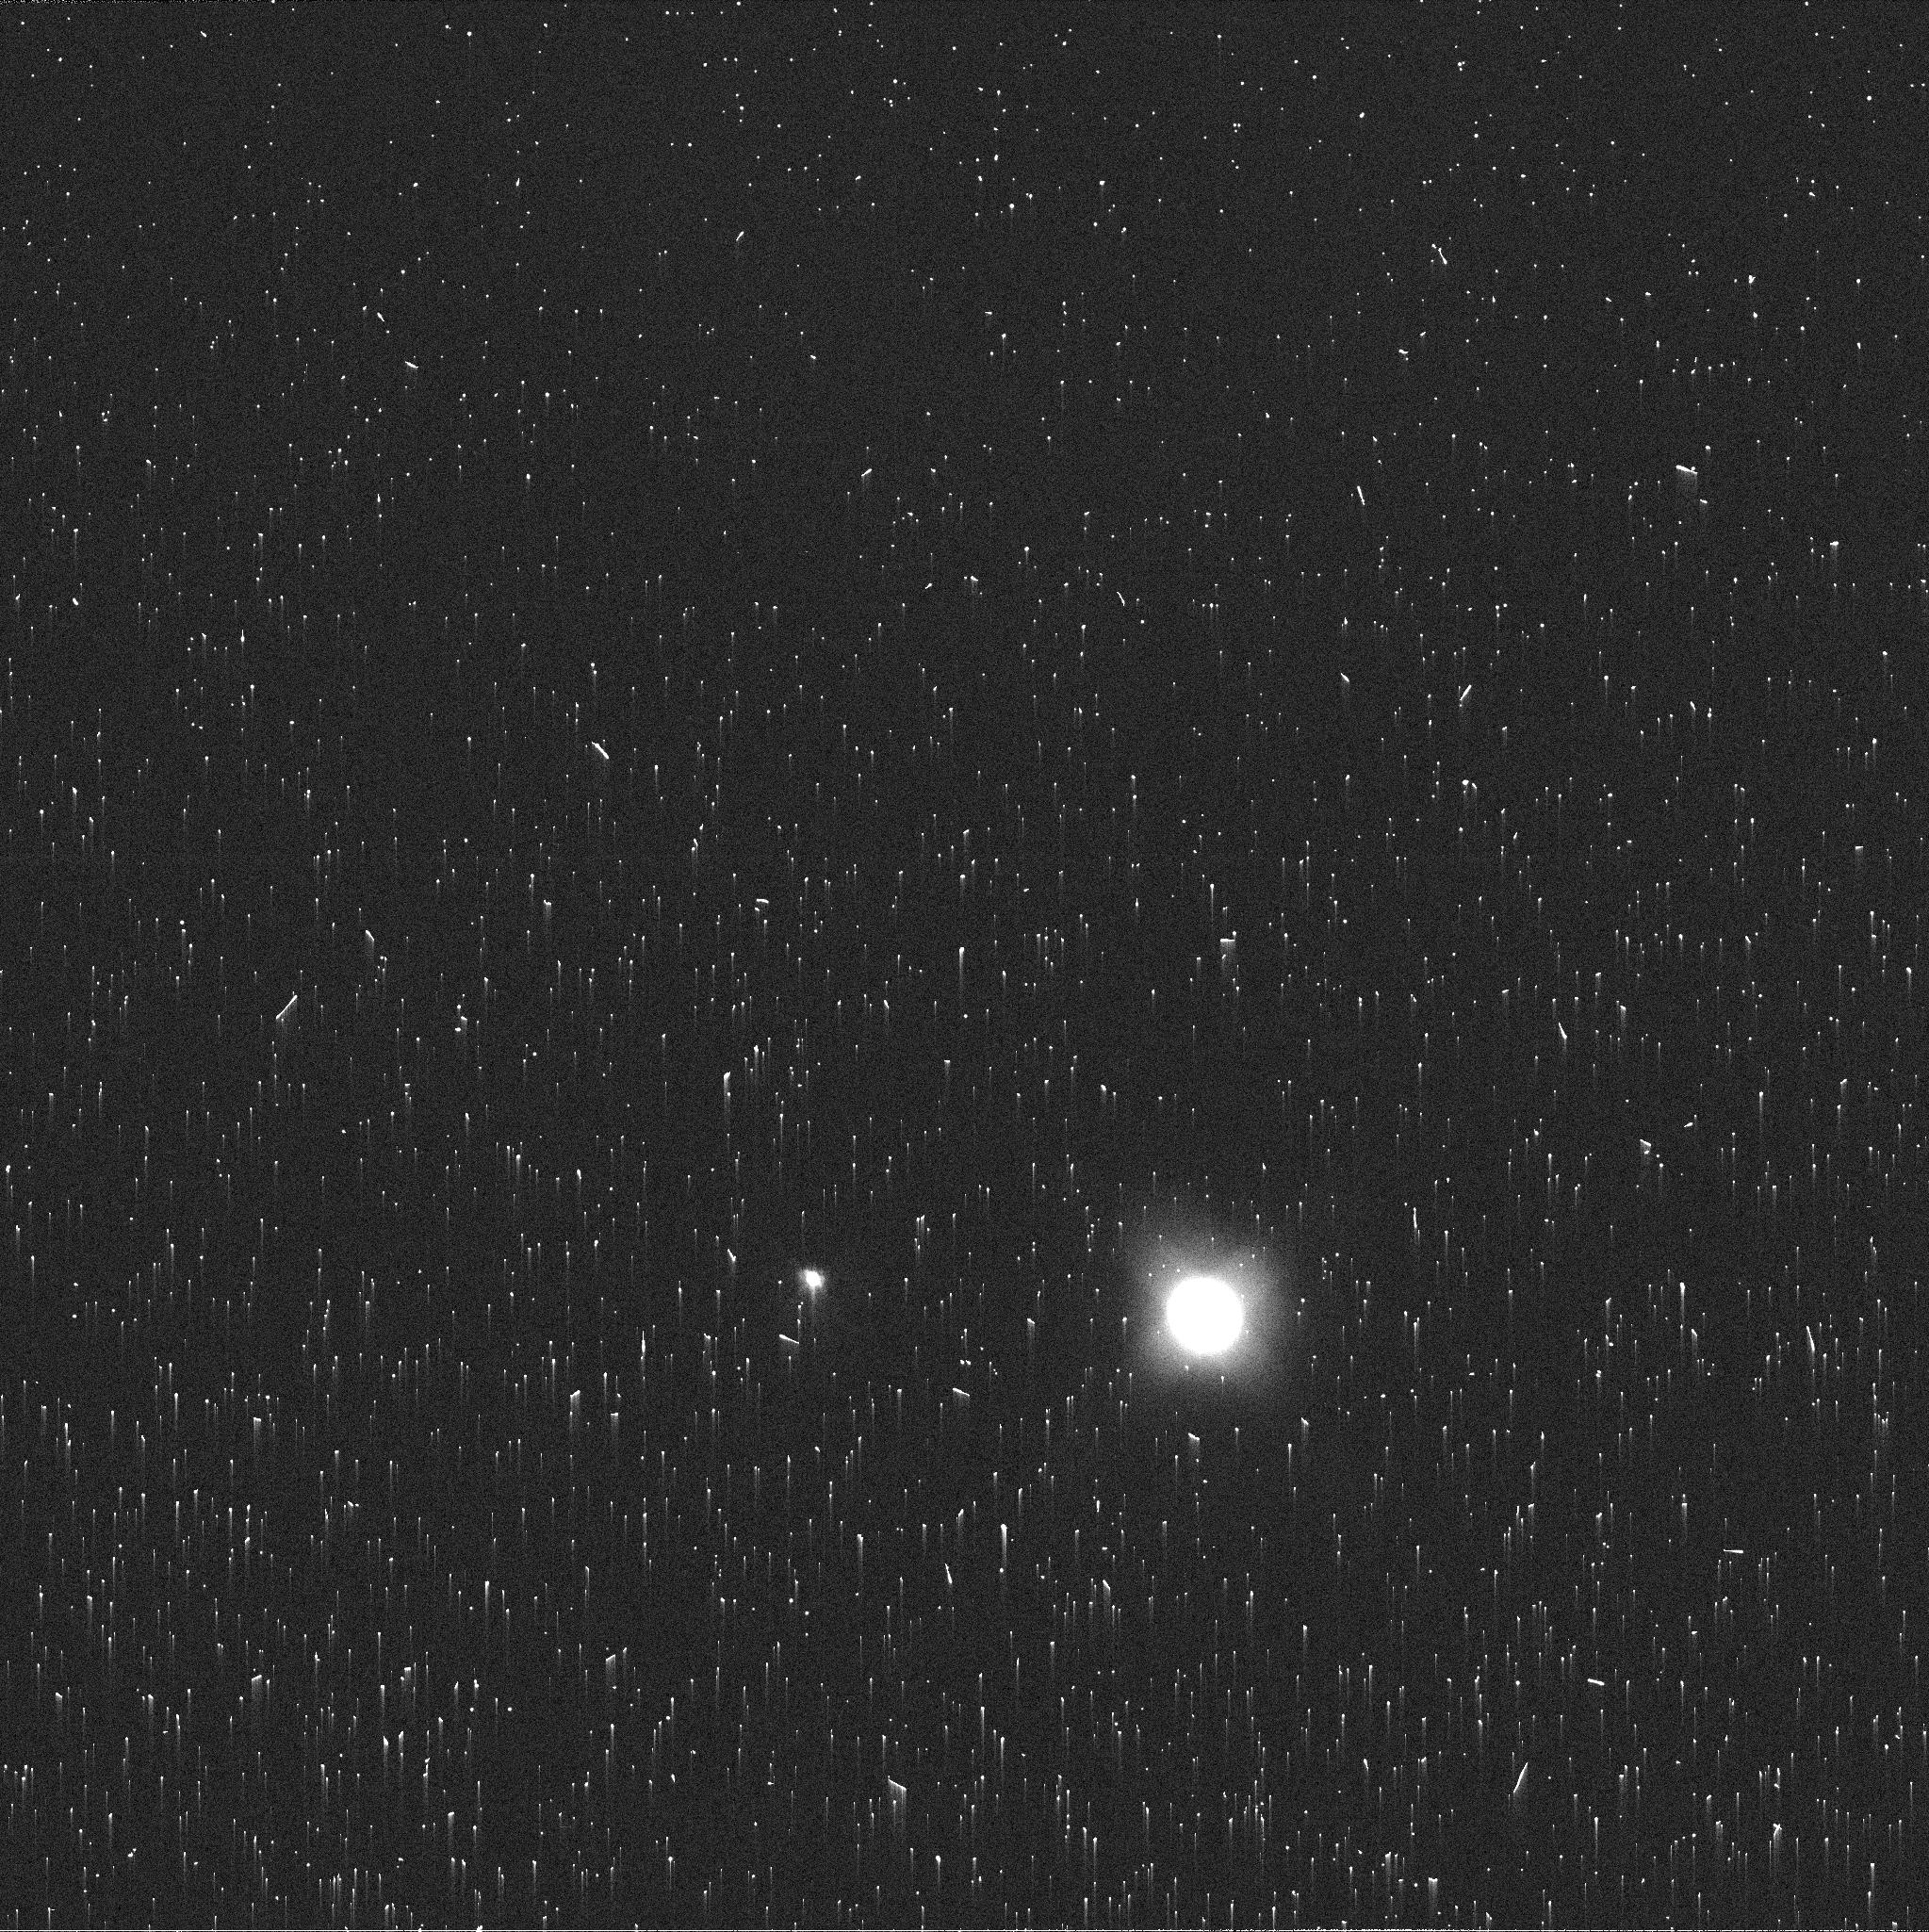
Target: NEPTUNE. Instrument: WFC3/UVIS. Filter: FQ619N. Exposure: 2 min. Observation ID: ie9604n1q

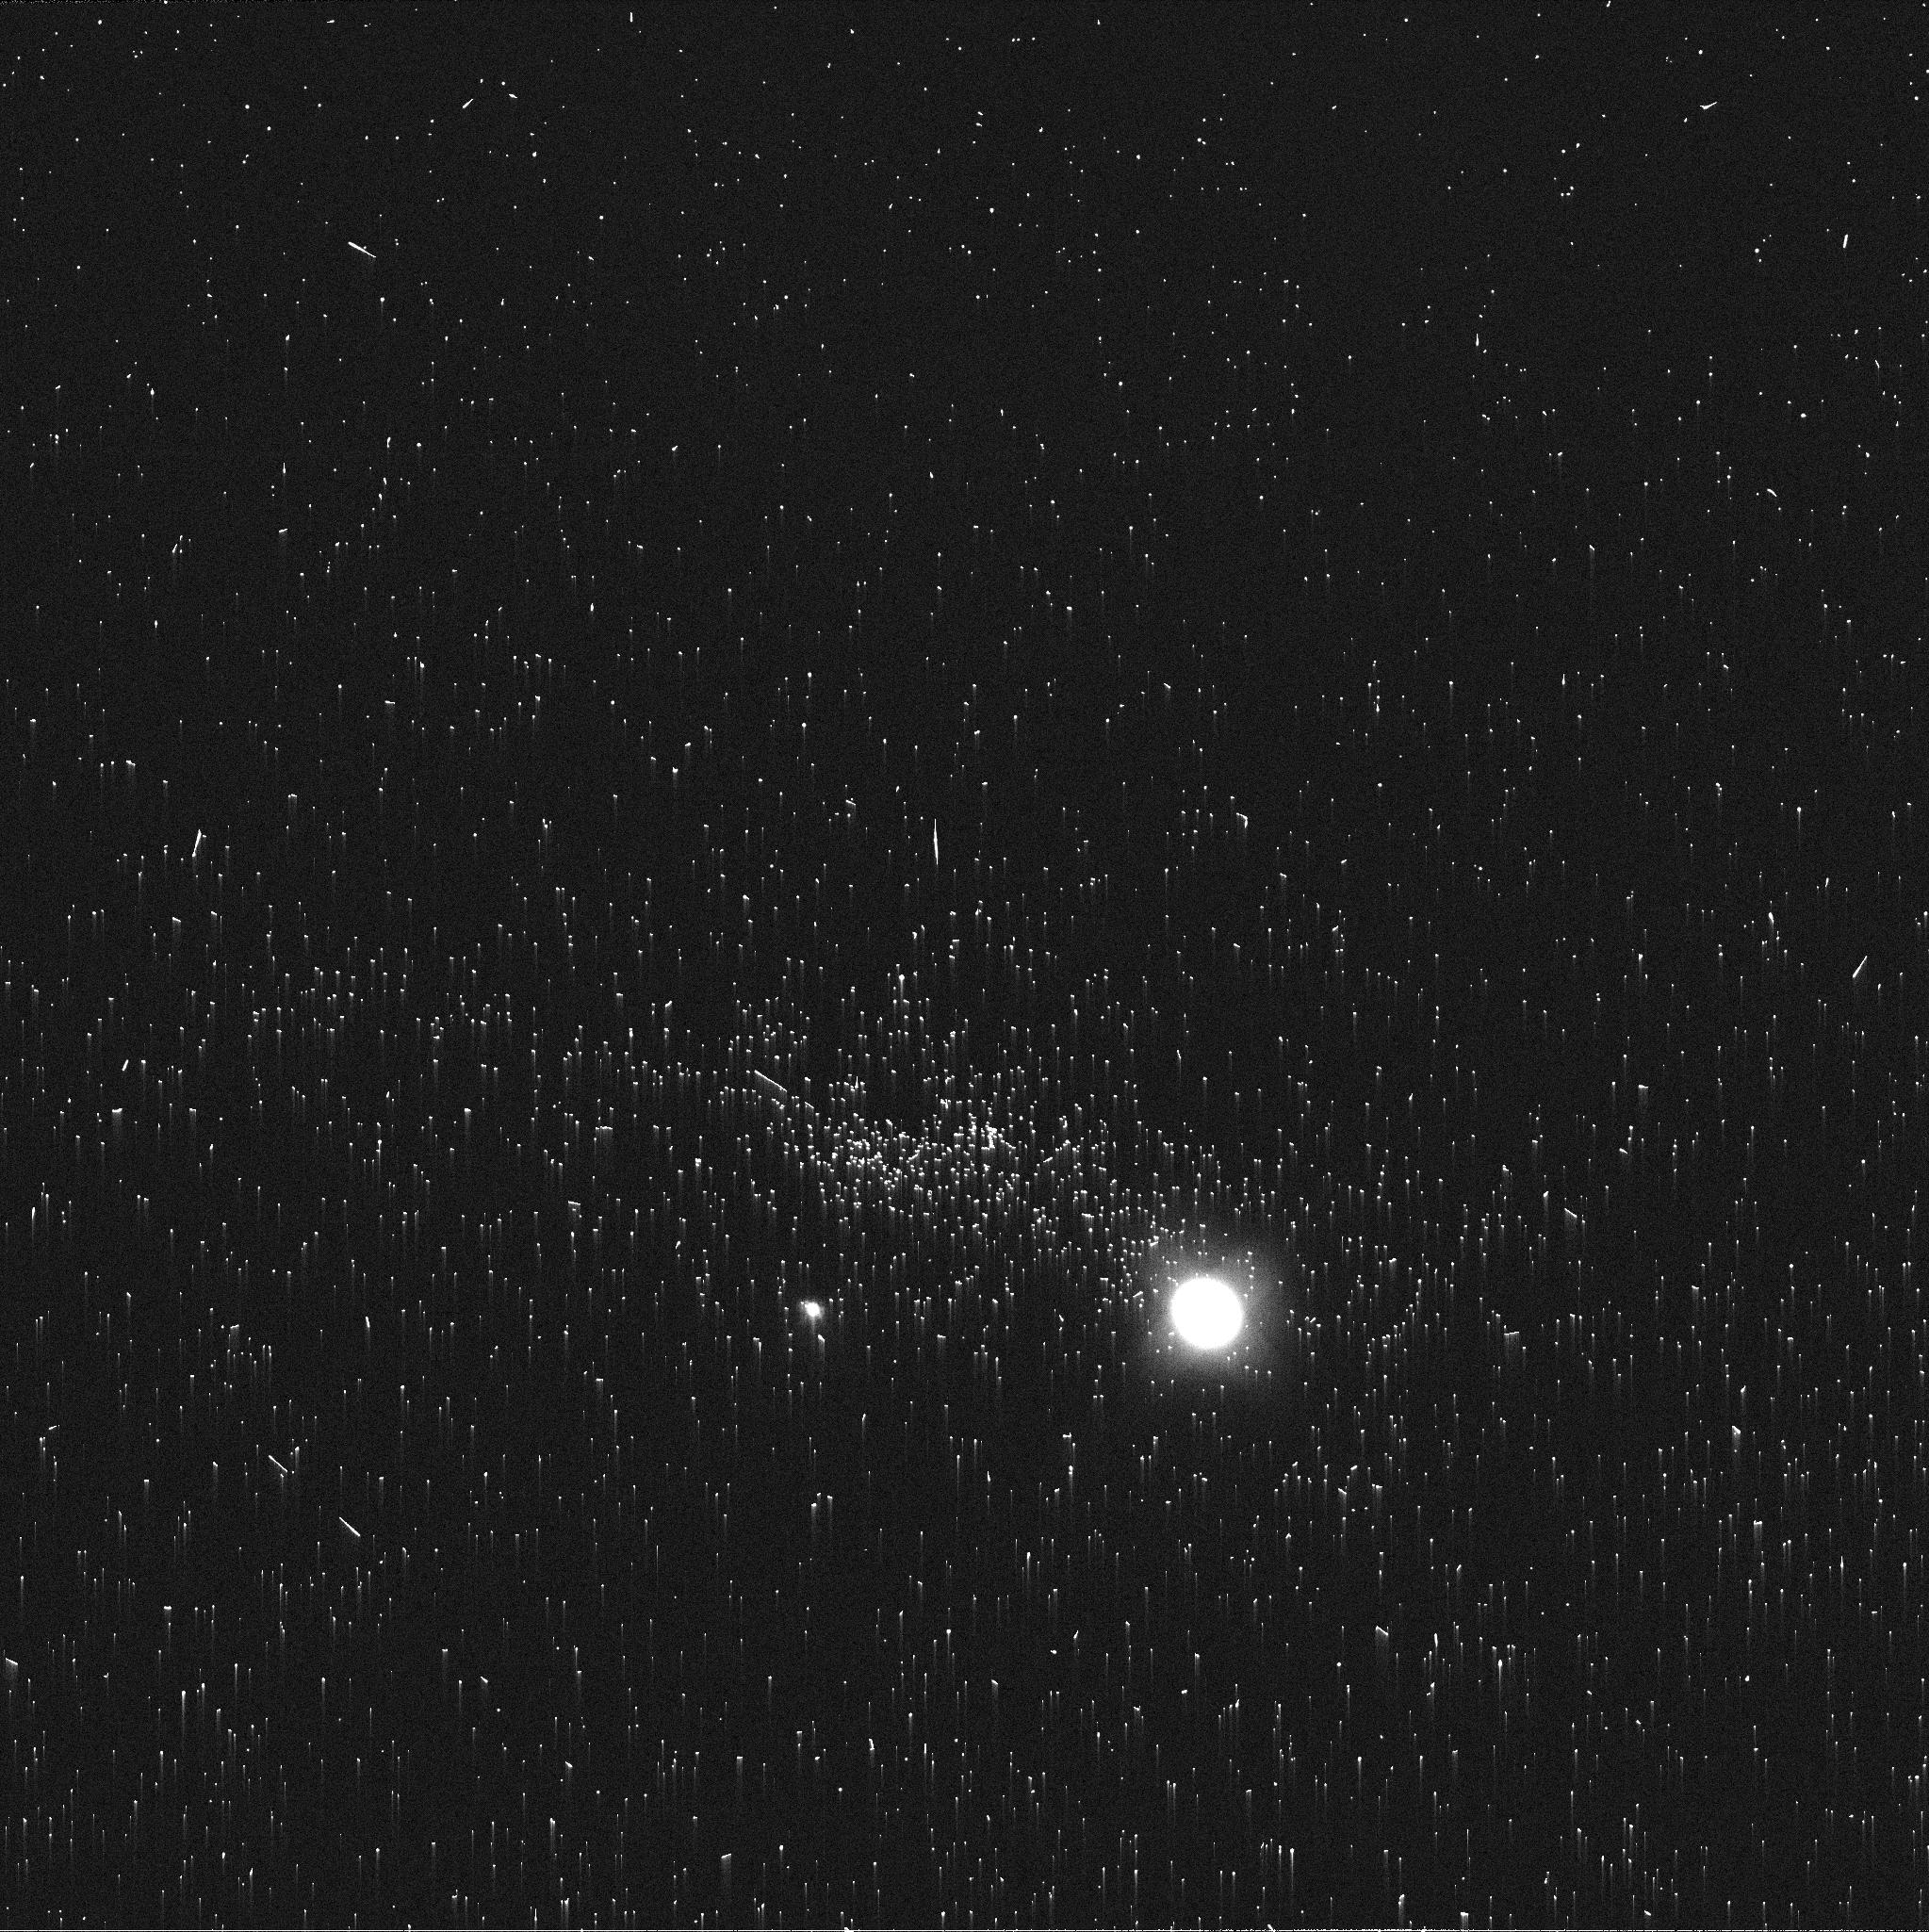
Target: NEPTUNE. Instrument: WFC3/UVIS. Filter: FQ619N. Exposure: 2 min. Observation ID: ie9605nsq

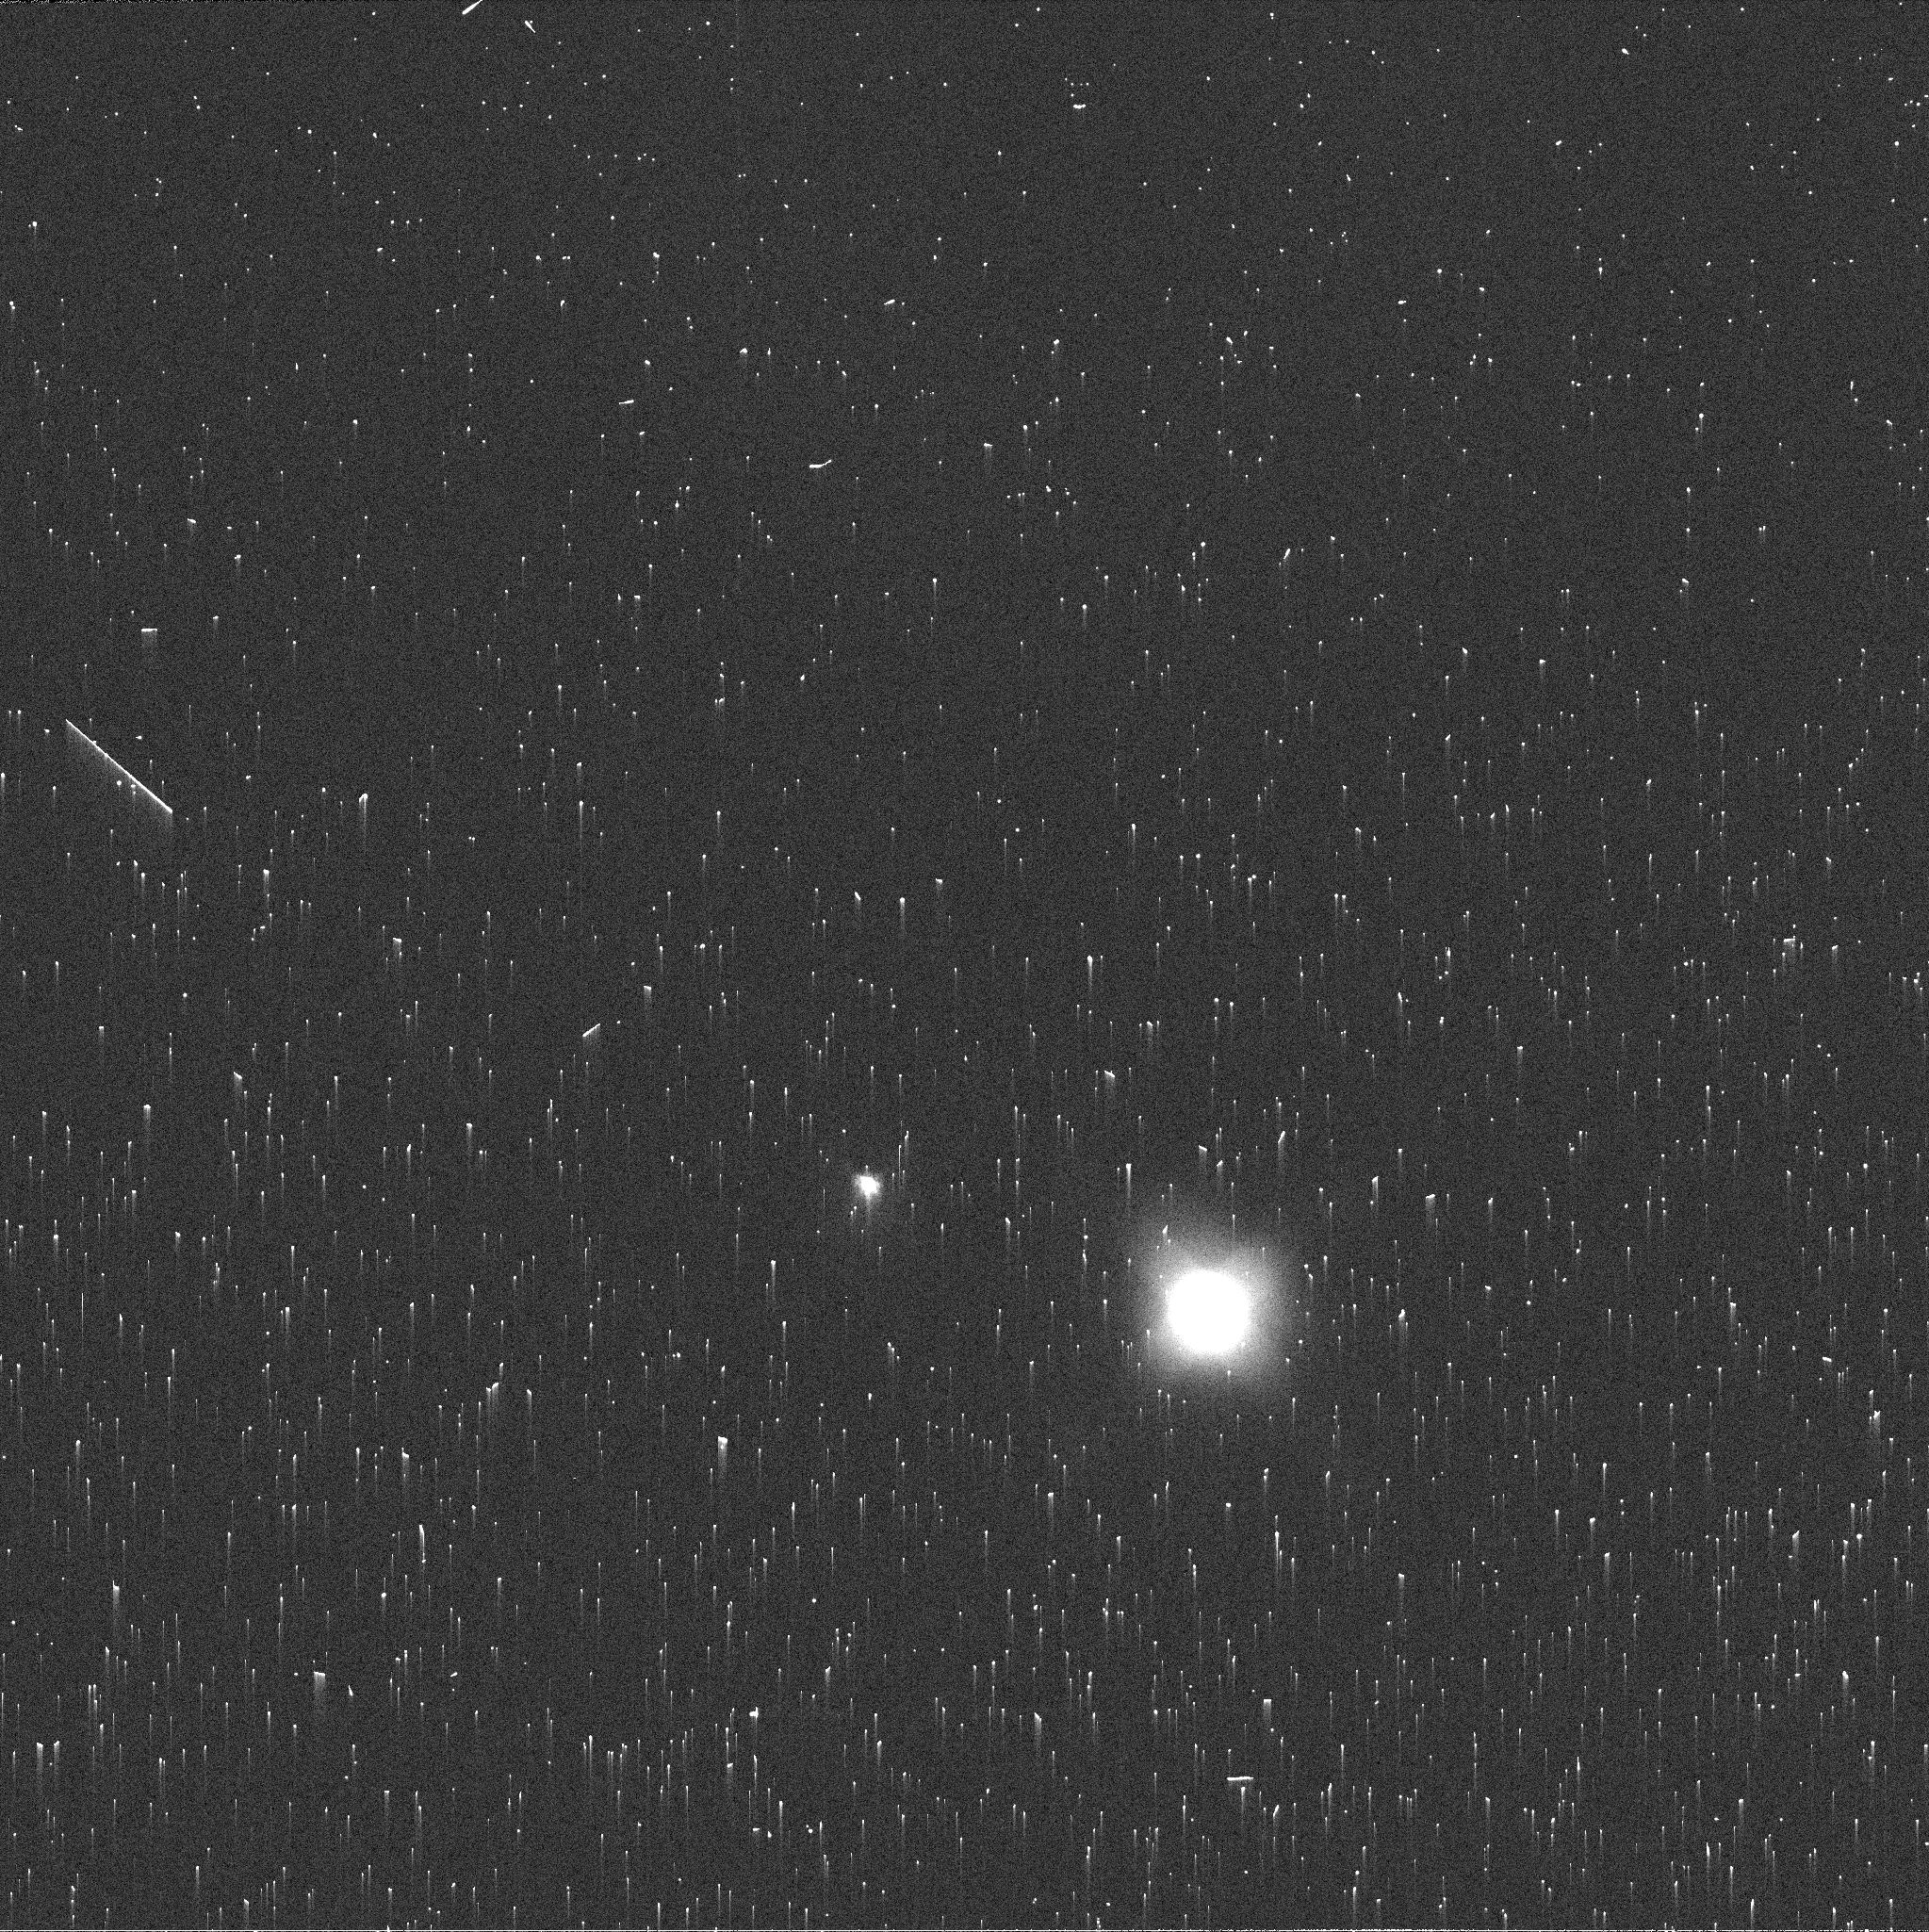
Target: NEPTUNE. Instrument: WFC3/UVIS. Filter: FQ619N. Exposure: 2 min. Observation ID: ie9601hjq

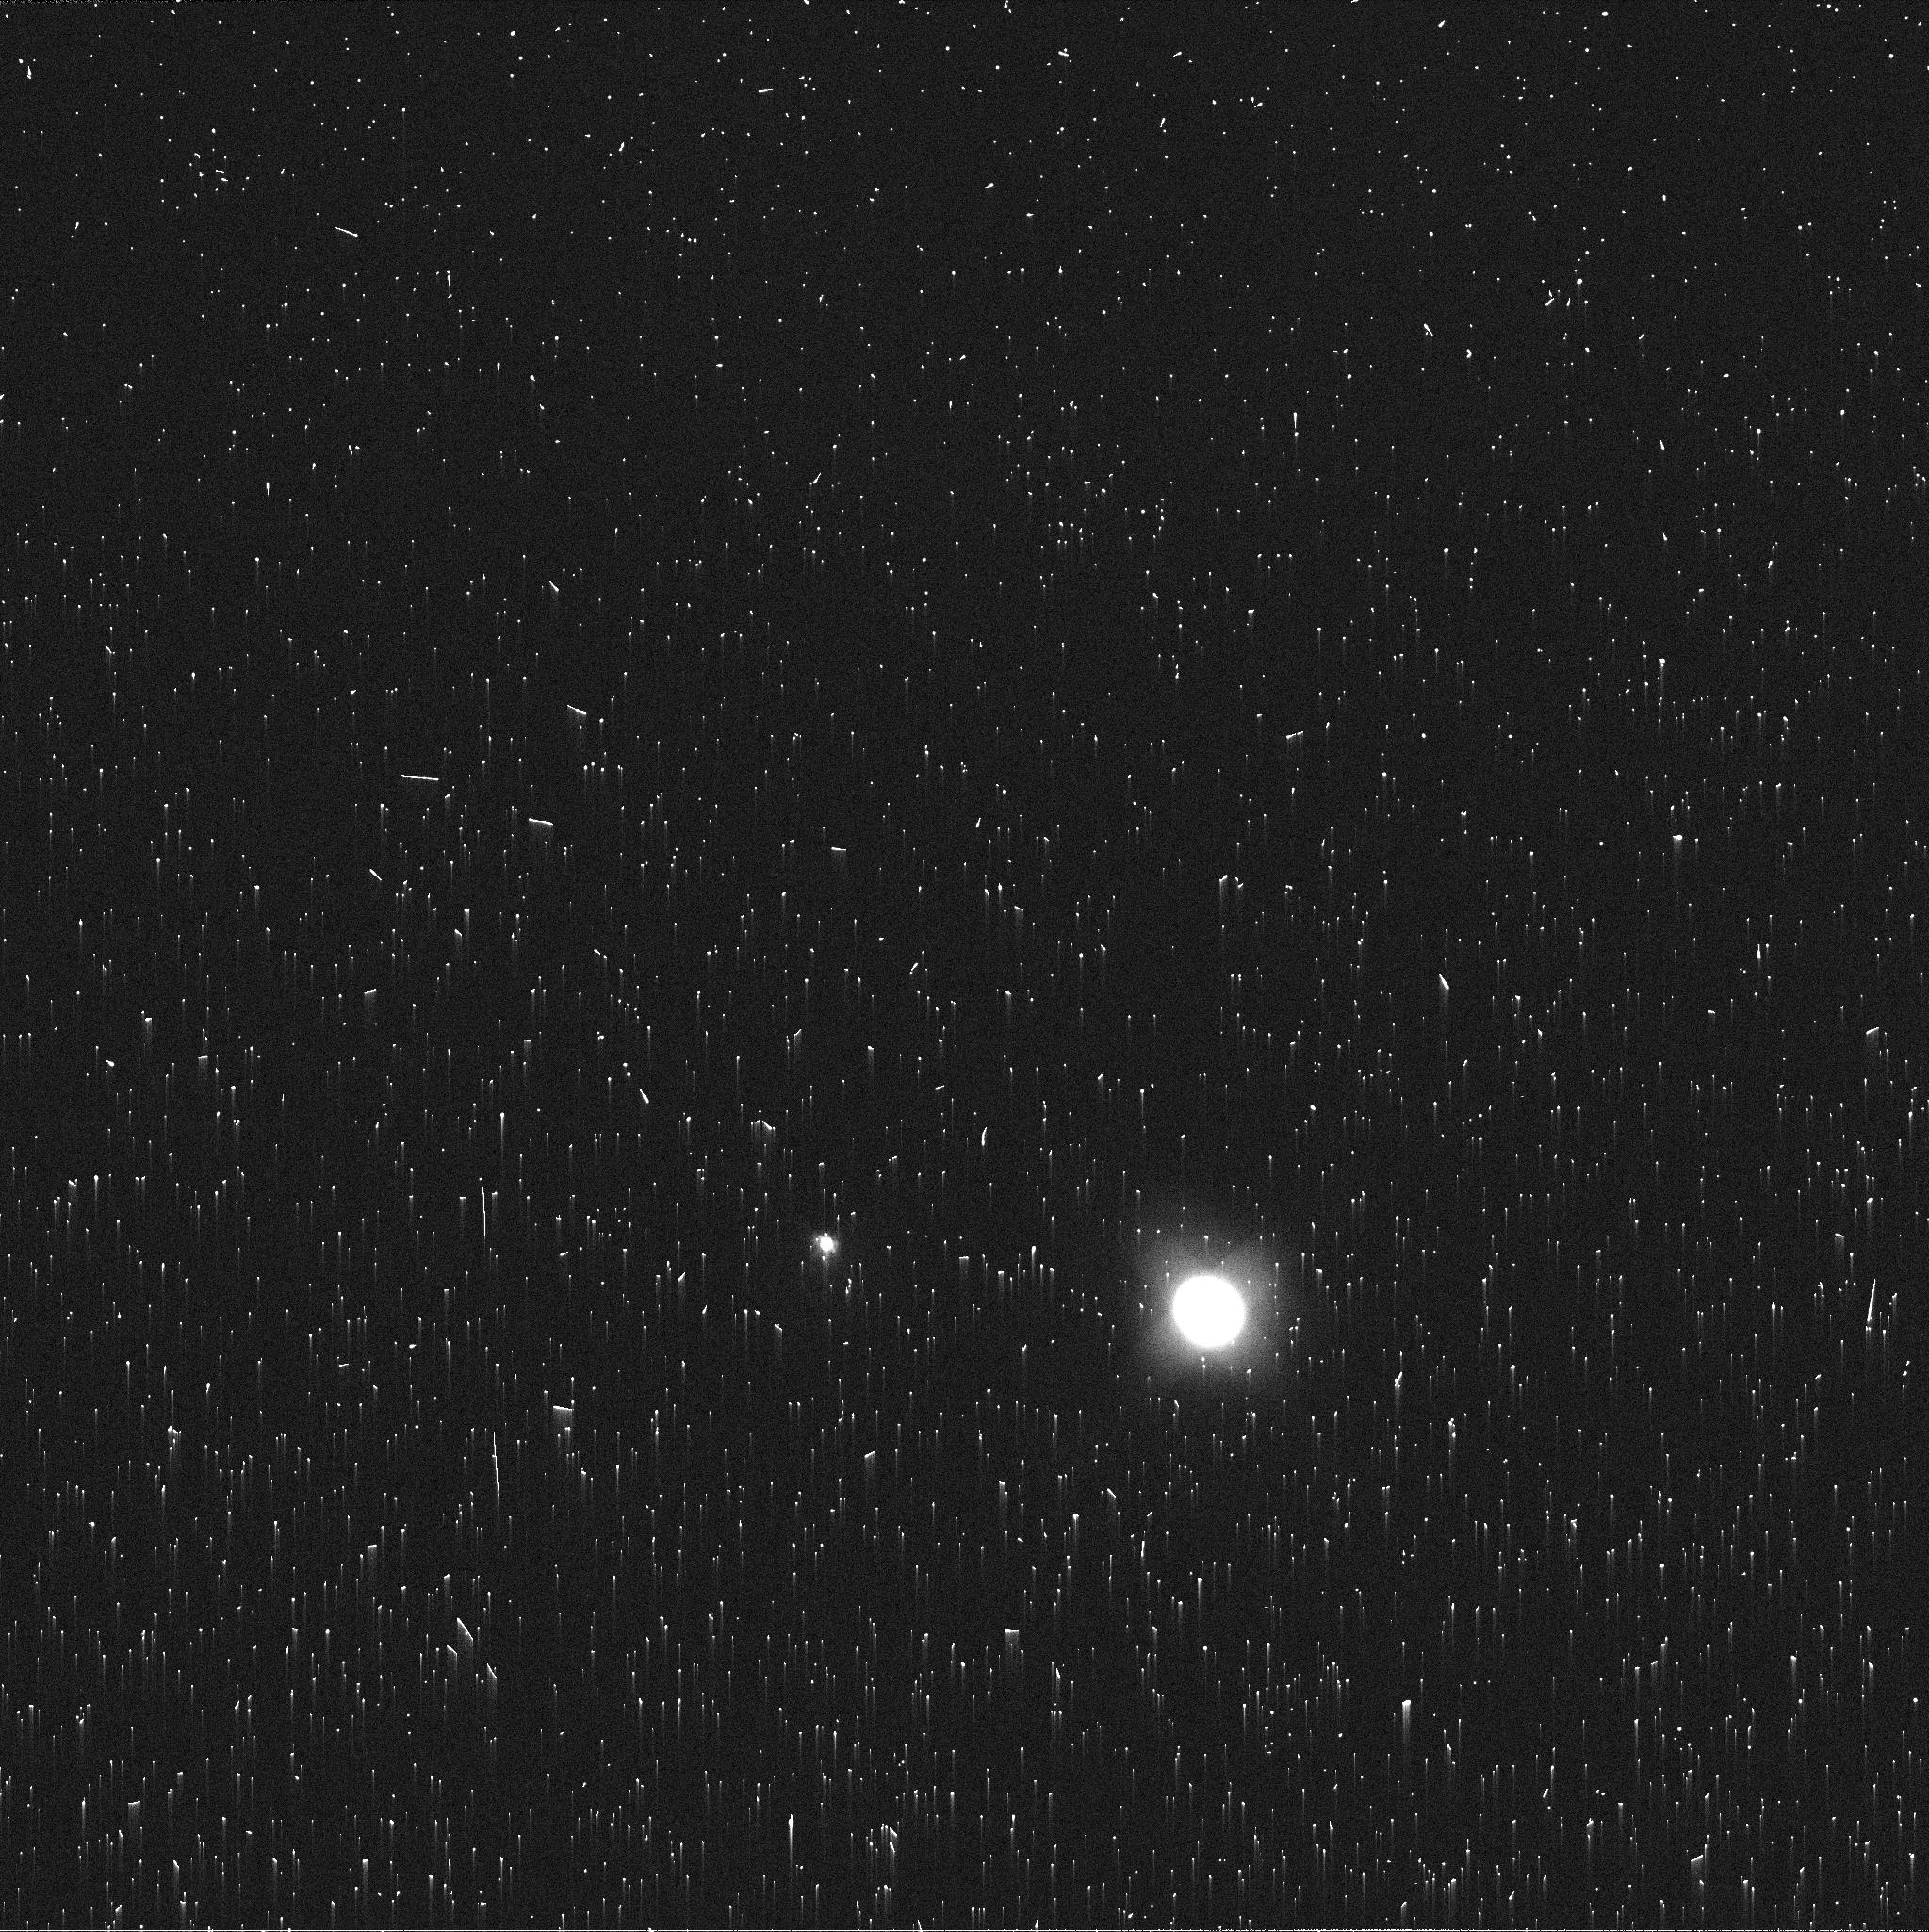
Target: NEPTUNE. Instrument: WFC3/UVIS. Filter: FQ619N. Exposure: 2 min. Observation ID: ie9603kpq

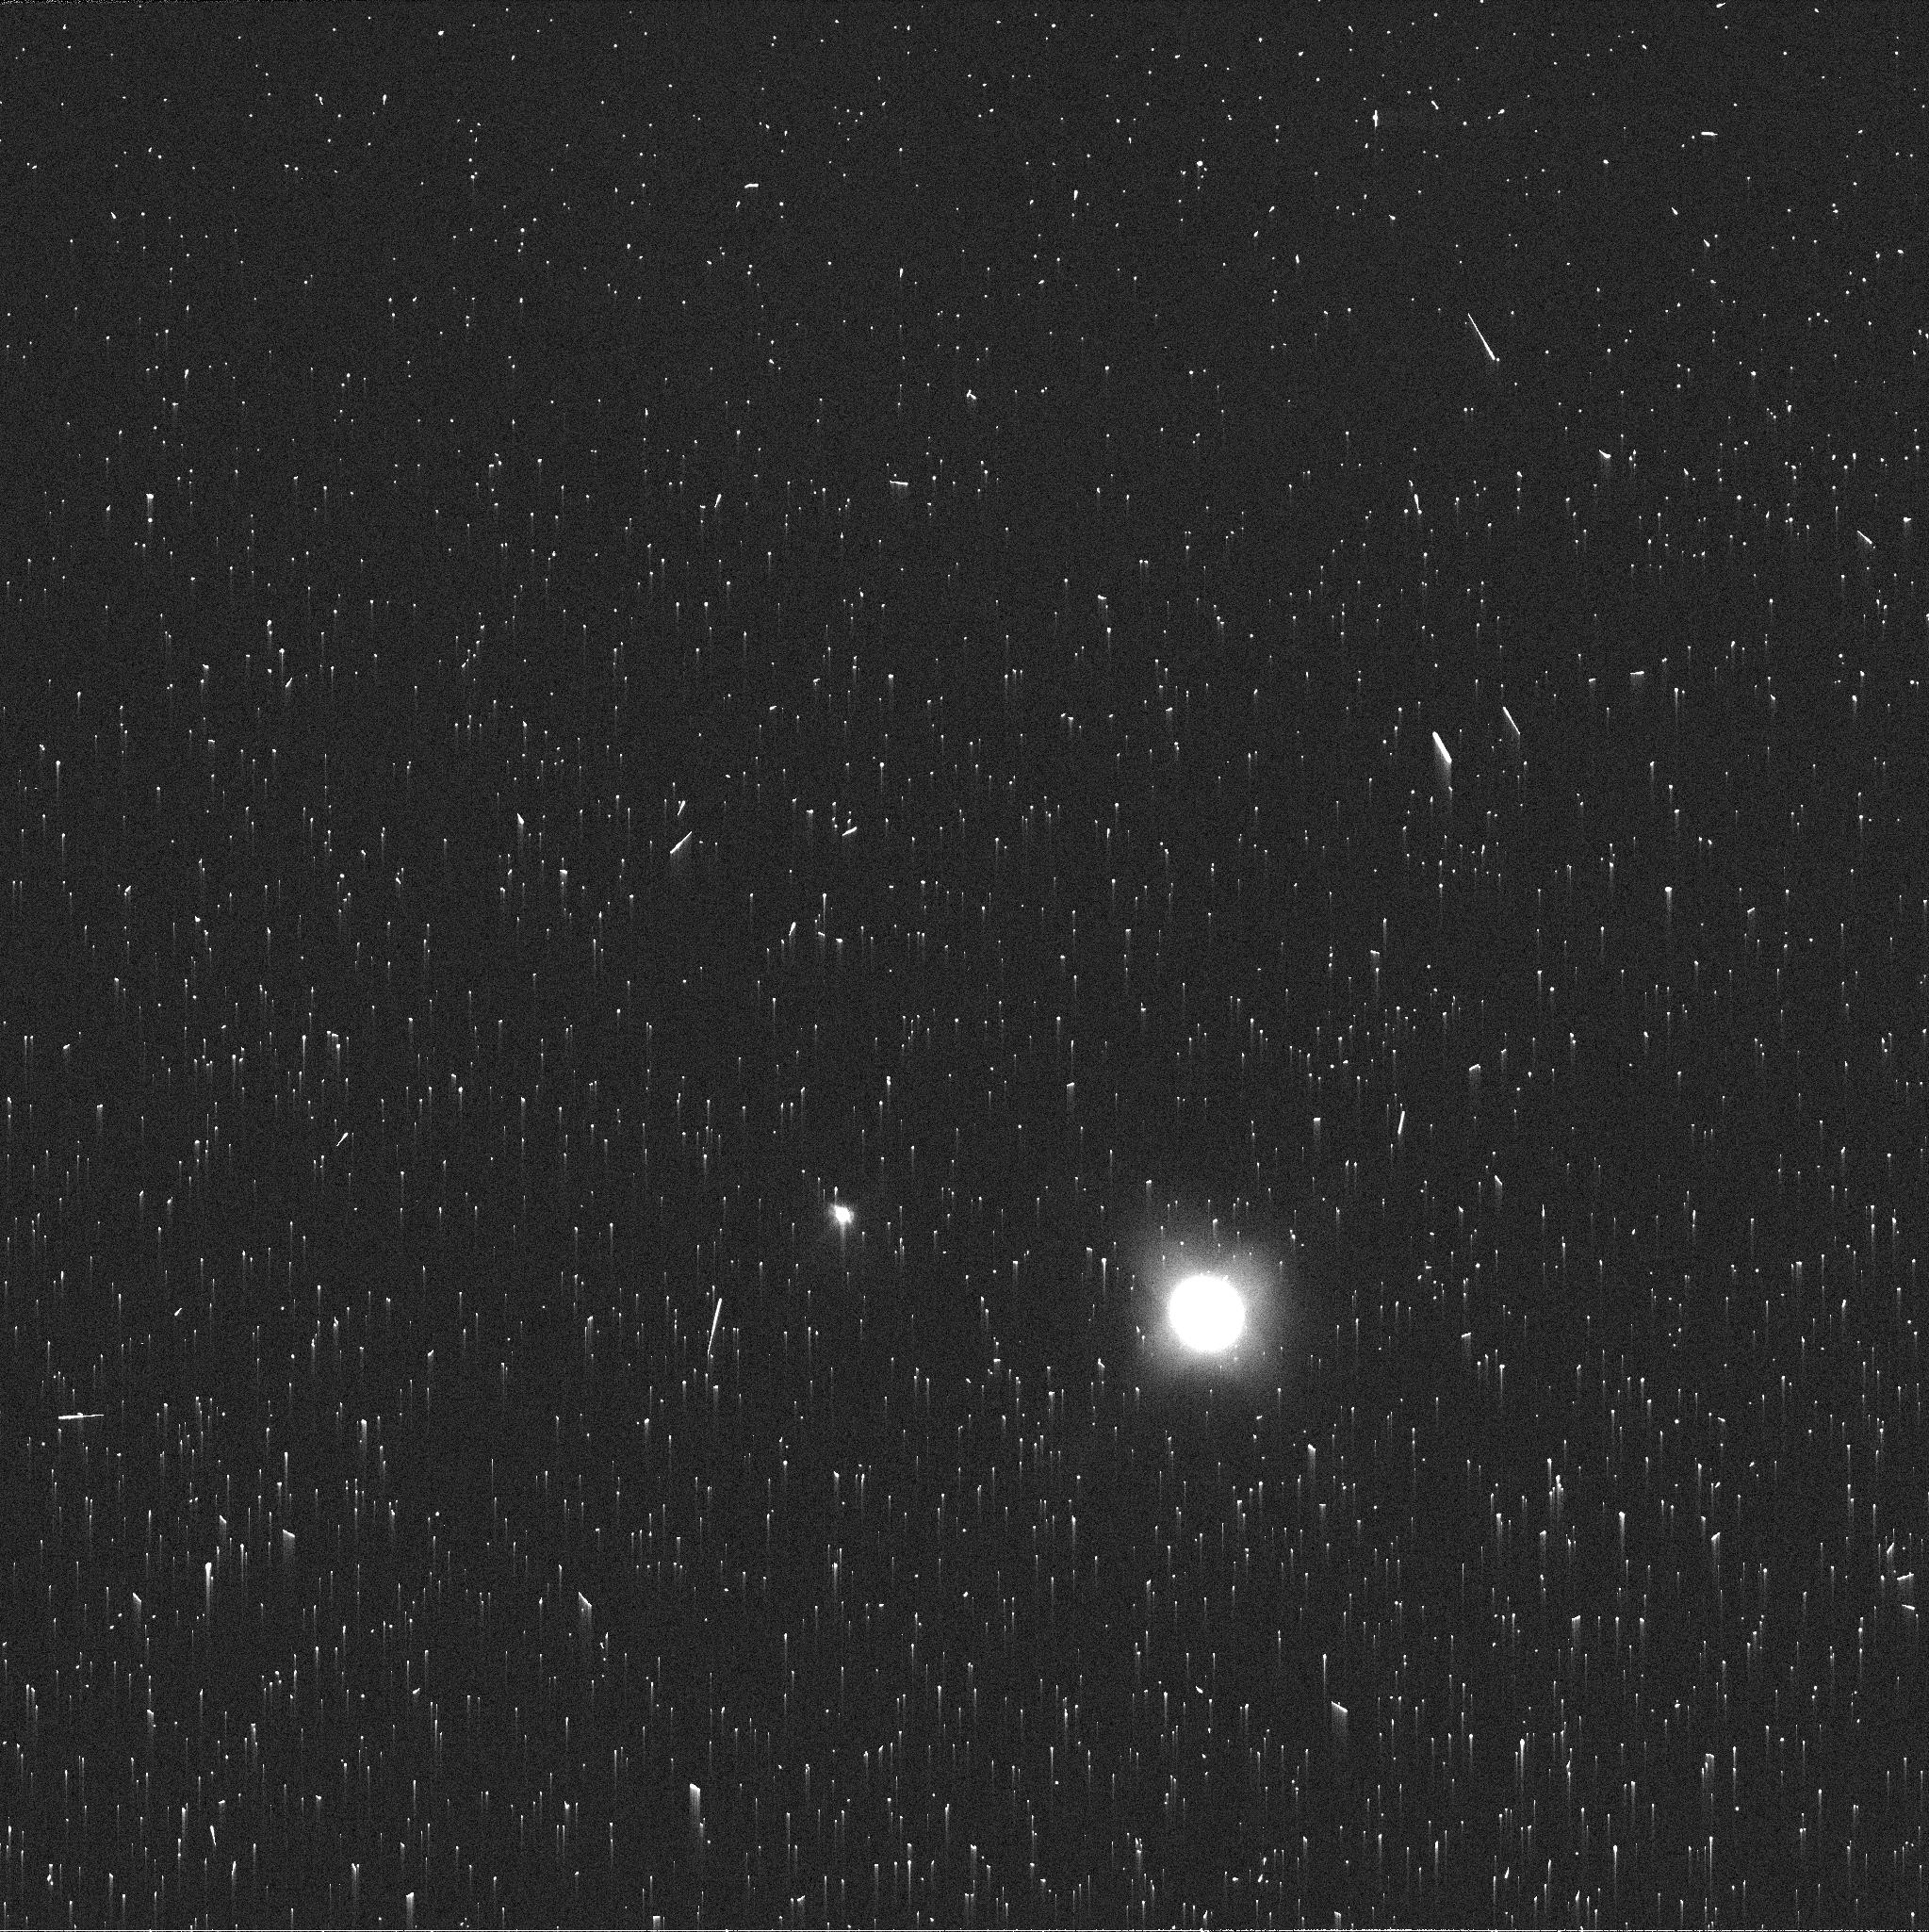
Target: NEPTUNE. Instrument: WFC3/UVIS. Filter: FQ619N. Exposure: 2 min. Observation ID: ie9602jvq

The Disruption of a Dark Vortex on Neptune (PI: Wong, Michael H.)

Neptune's dark spot, named "NDS-2018" for its discovery date, is drifting toward the equator, while all previous Hubble-discovered dark spots have drifted poleward or remained fixed in latitude. It is thus the first dark spot behaving like the Great Dark Spot discovered by Voyager 2. Its drift resembles published numerical simulations, one of which predicts a planet-wide disturbance once the vortex crosses a critical latitude near 15 degrees. The complete evolution of dark spots on Neptune is poorly understood due to sparse temporal sampling. There is only one other spot besides NDS-2018 whose origin can also be pinpointed (to within a year), and only two dark spots have been observed during their dissipation phases. The proposed observations would thus create the only complete record of the origin, evolution, and dissipation of a single neptunian dark vortex. This is also the first opportunity to observe the conjectured vortex dissipation pathway involving equatorward drift and disruption. HST Neptune observations in January 2020 provide an early indication of an imminent break-up (conjectured, but never observed). New observations are urgently requested as soon as Neptune emerges from HST's solar exclusion zone, in May 2020. If the vortex is still present, observations would measure the morphology, position, and drift of the vortex prior to disruption. But the potential also exists to witness a never-before seen planetary-scale disturbance. Either way, observations are needed prior to anticipated annual Neptune imaging (Sept/Oct 2020) in order to give the first constraints on the dissipation timescale of a dark vortex.